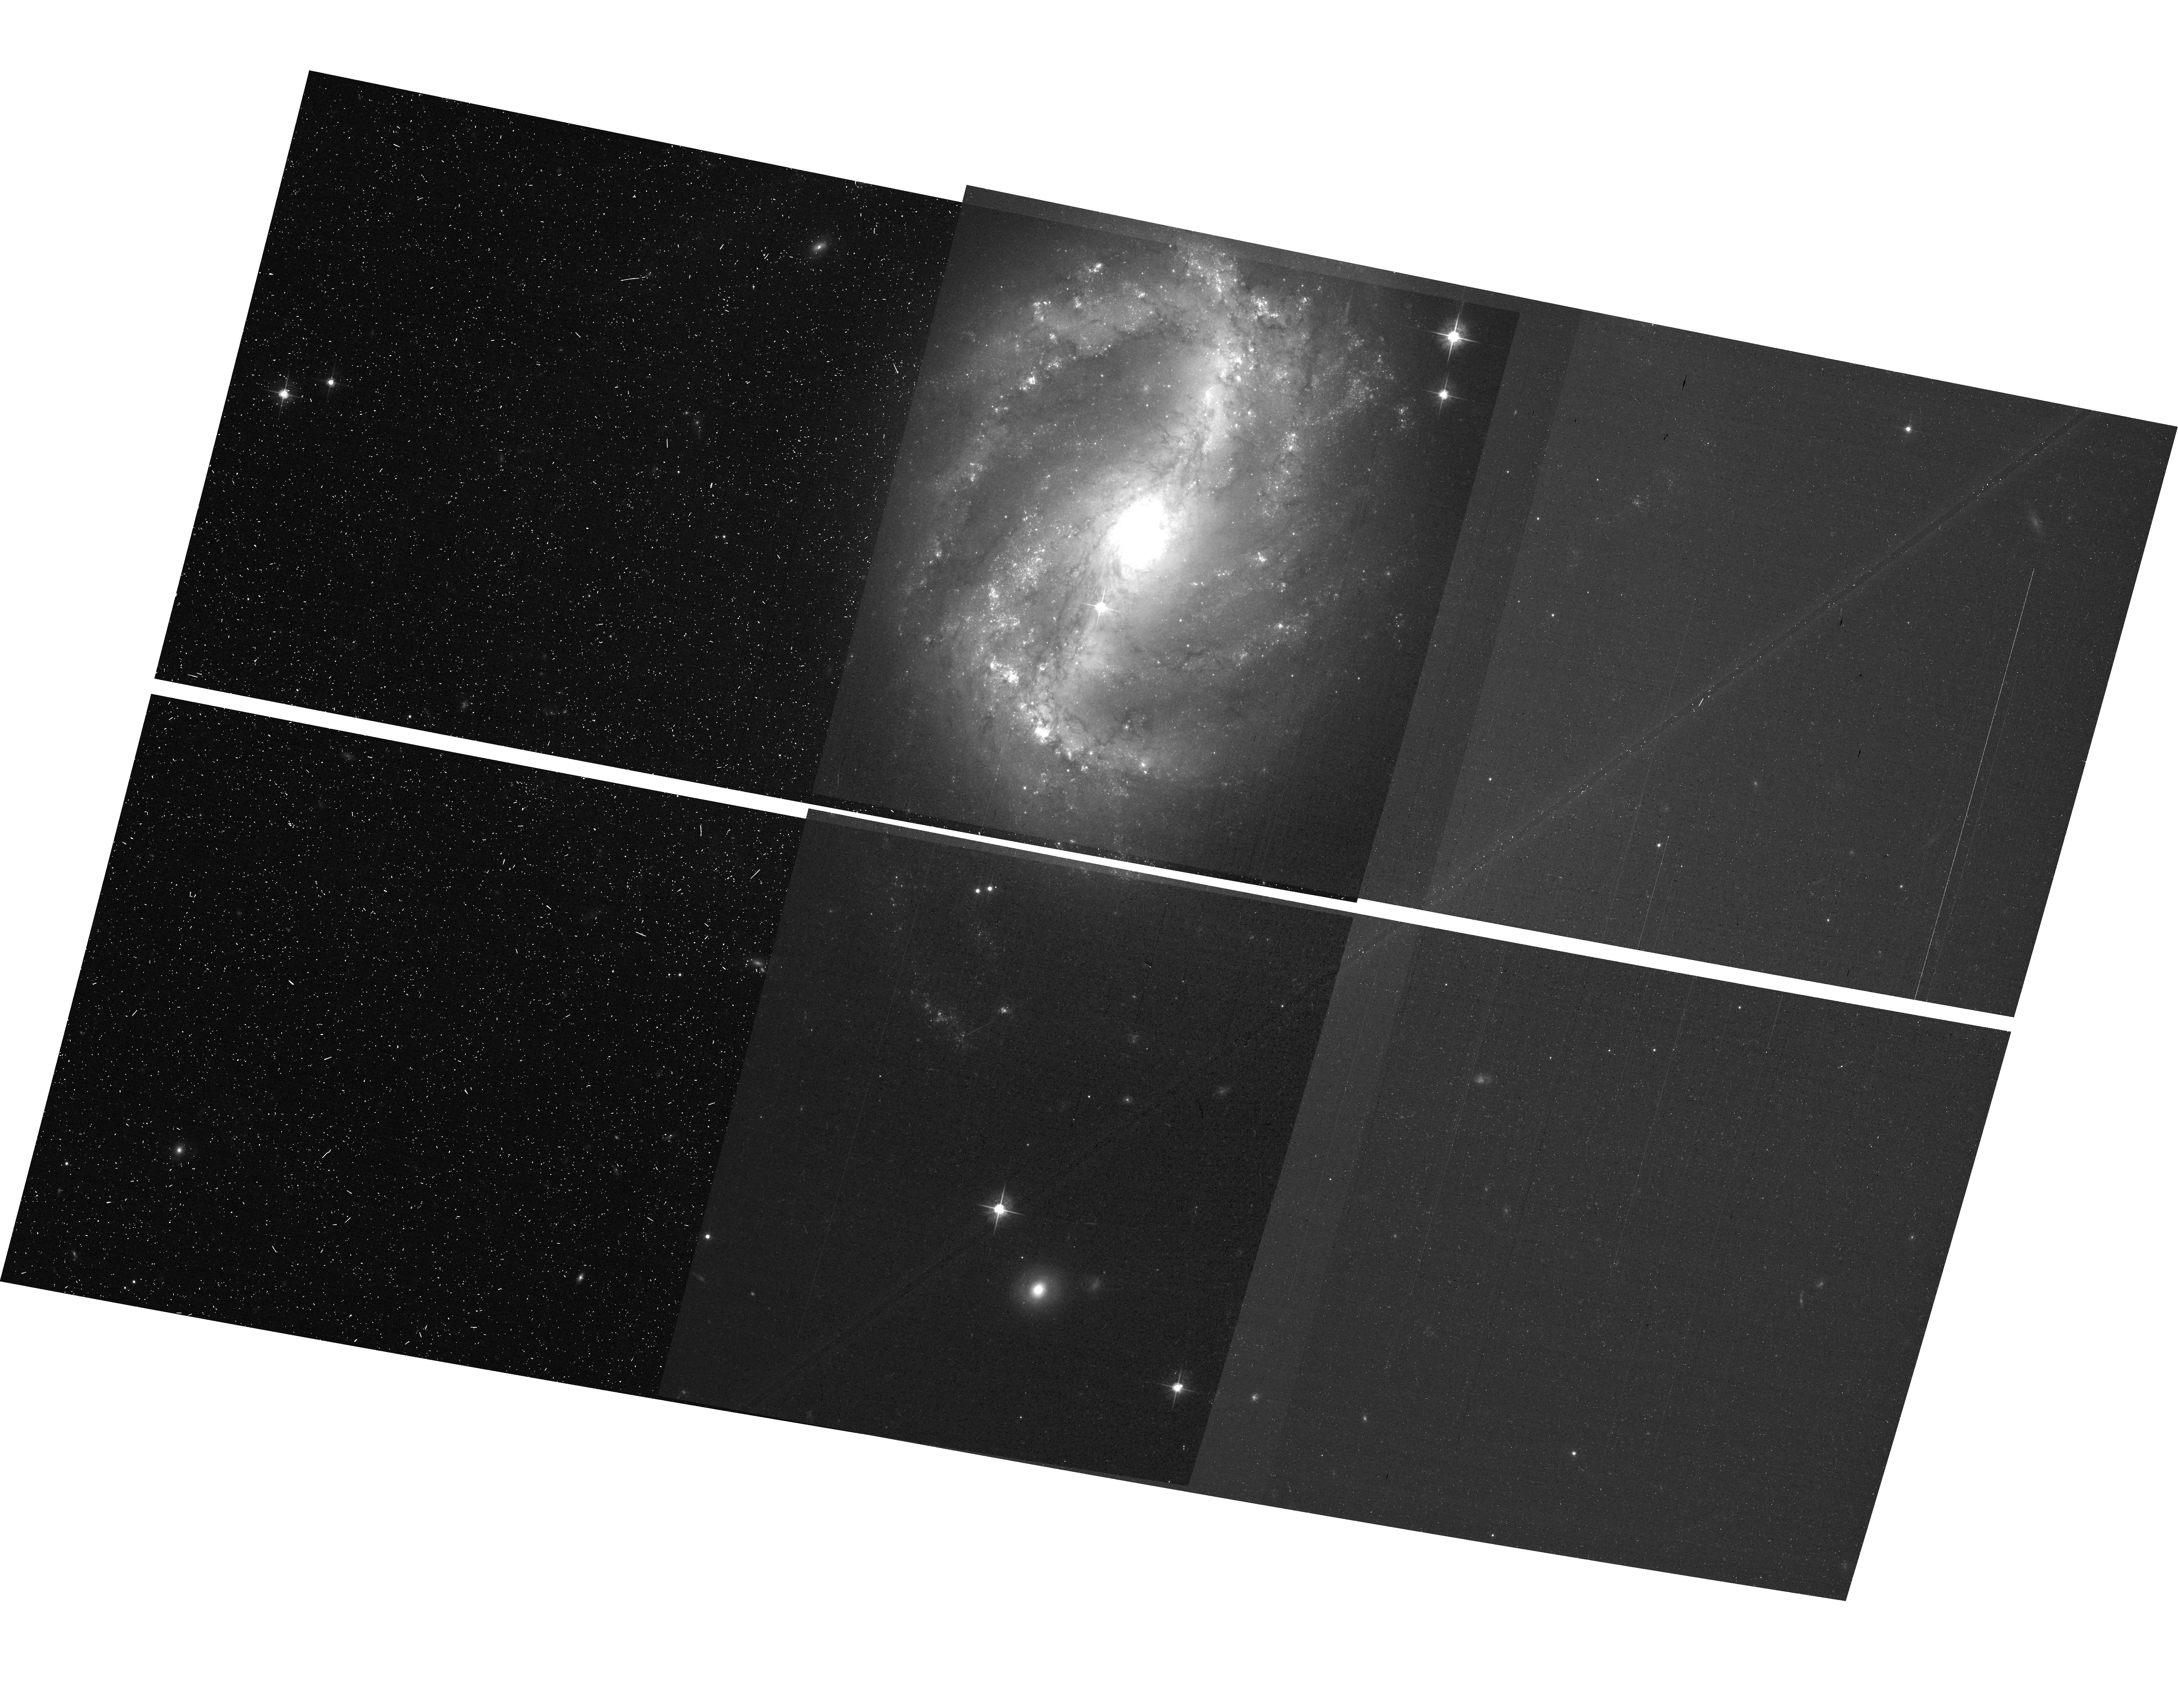
Target: NGC-6217. Instrument: ACS/WFC. Filter: F625W. Exposure: 13 min. Observation ID: hst_11371_a1_acs_wfc_f625w_ja7za1

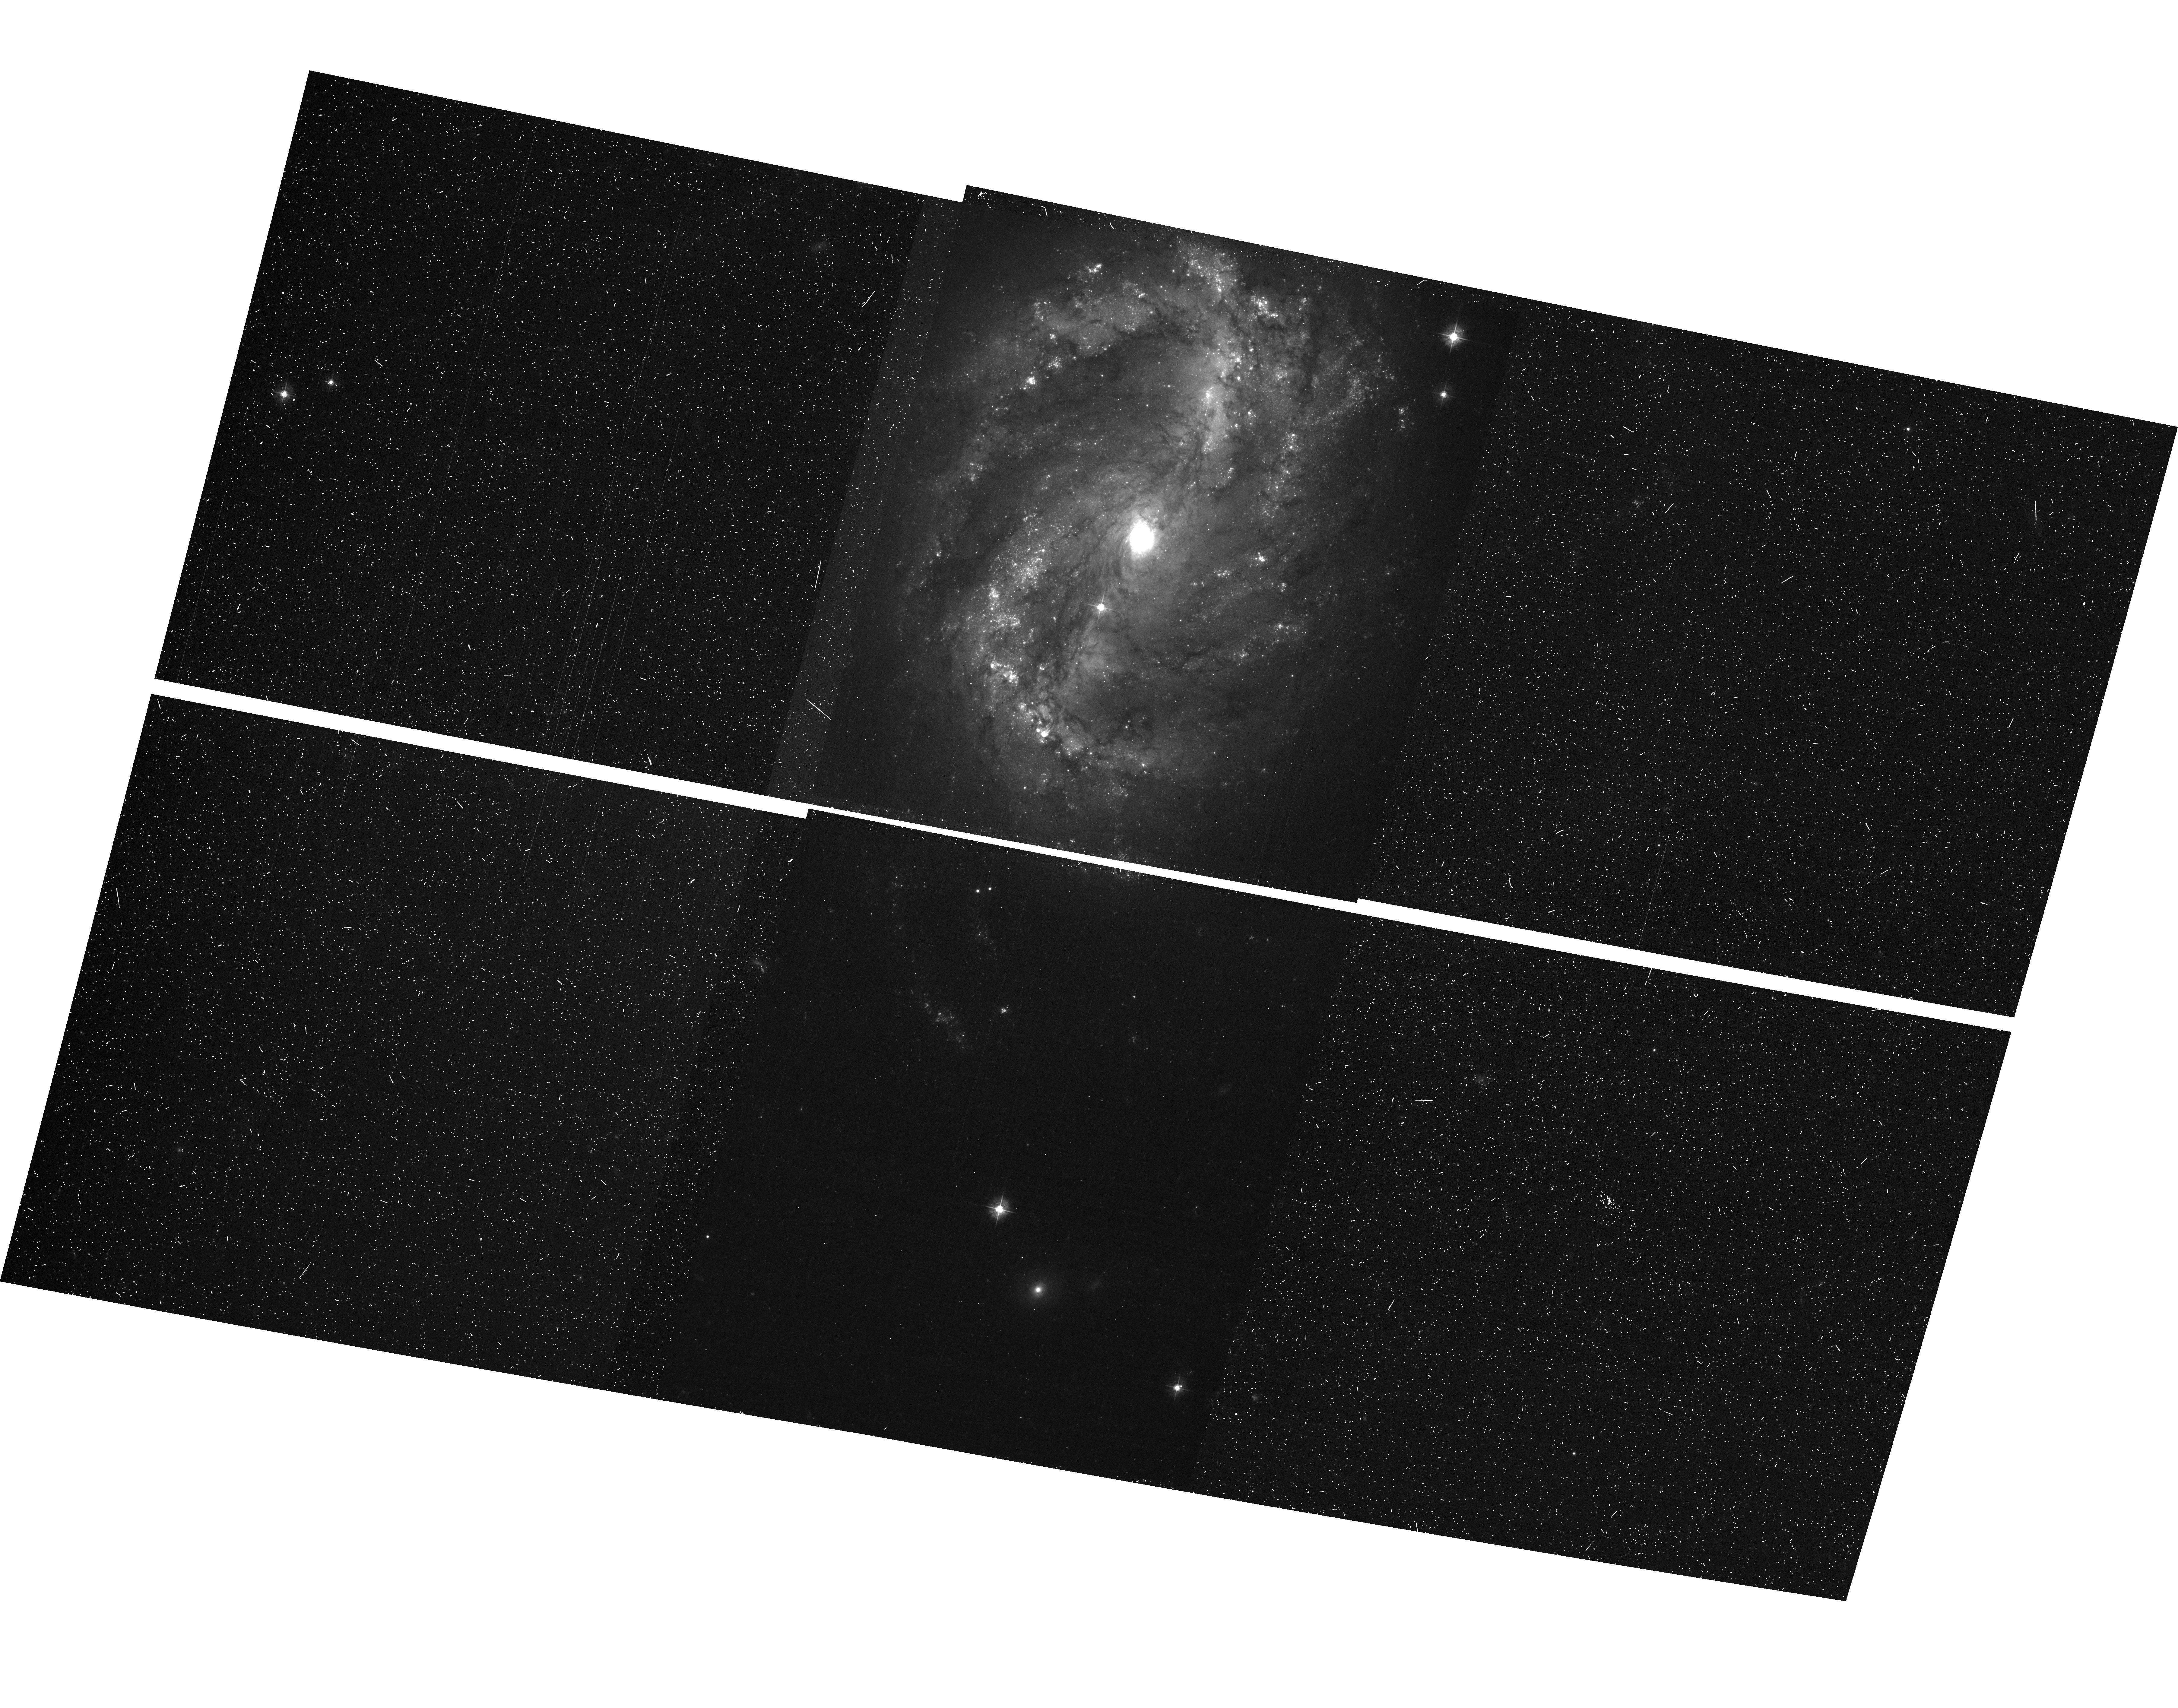
Target: NGC-6217. Instrument: ACS/WFC. Filter: F435W. Exposure: 17 min. Observation ID: hst_11371_a1_acs_wfc_f435w_ja7za1

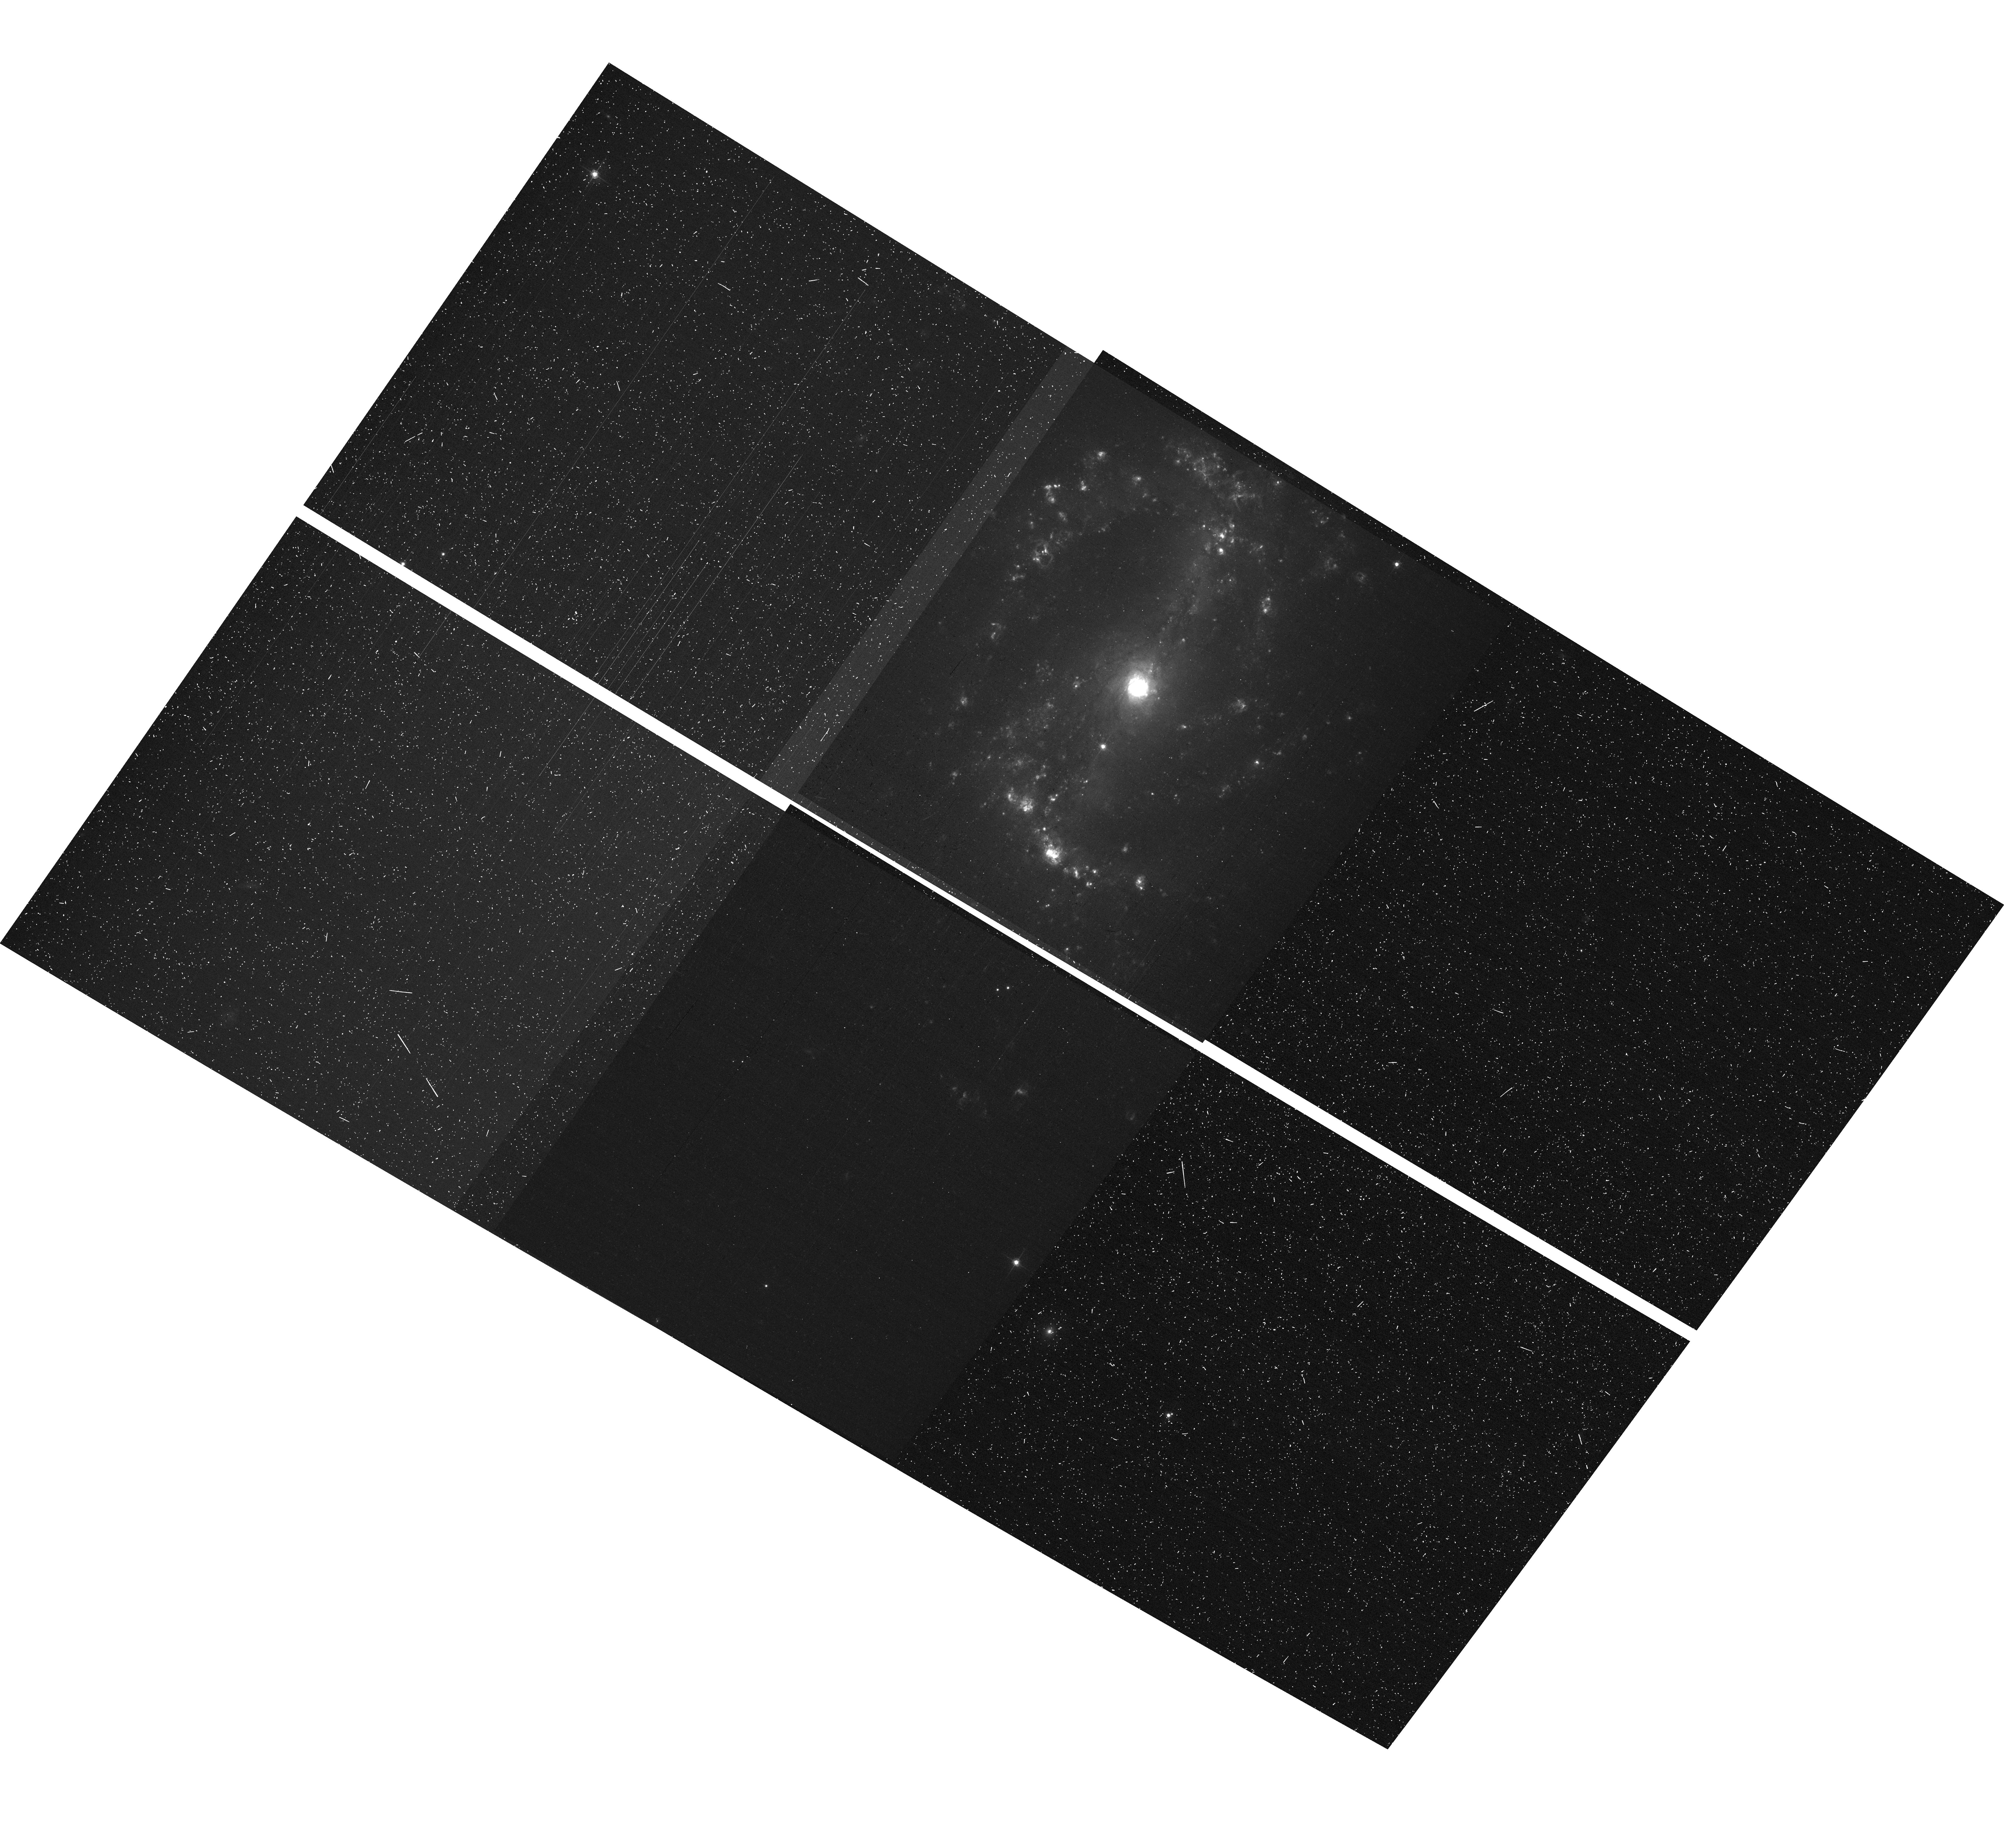
Target: NGC-6217. Instrument: ACS/WFC. Filter: F658N. Exposure: 17 min. Observation ID: hst_11371_a3_acs_wfc_f658n_ja7za3

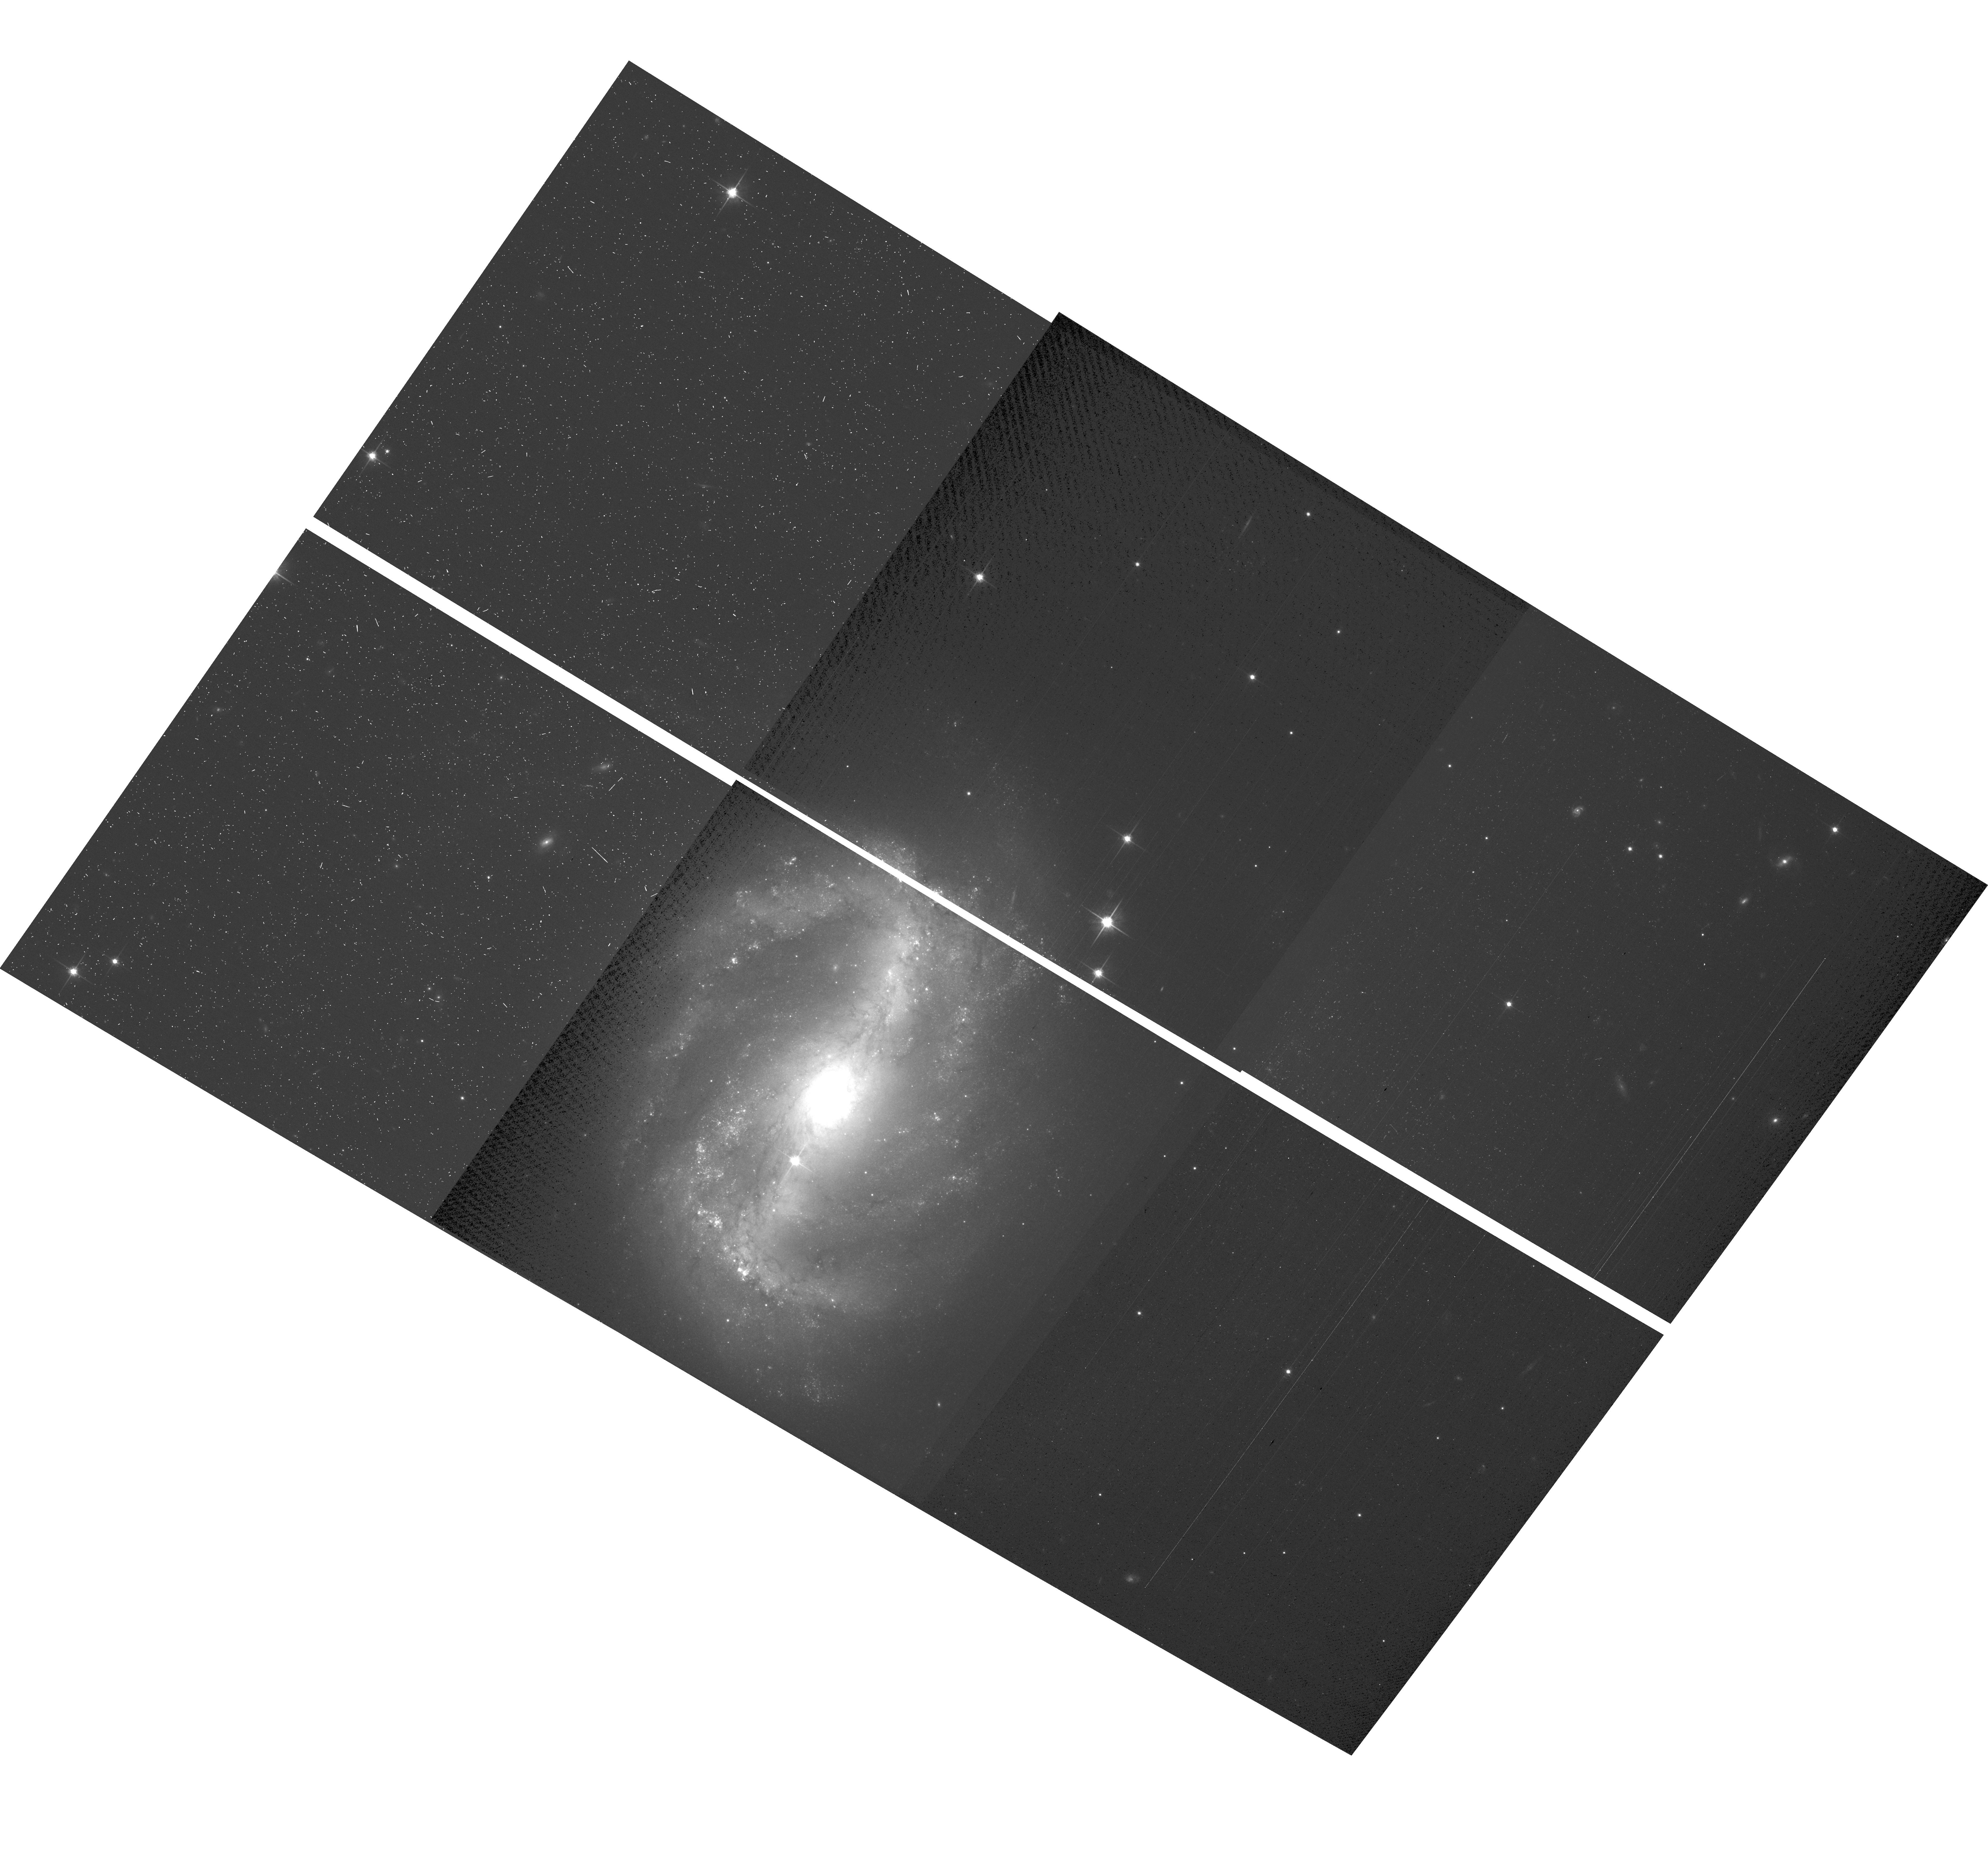
Target: NGC-6217. Instrument: ACS/WFC. Filter: F814W. Exposure: 13 min. Observation ID: hst_11371_03_acs_wfc_f814w_ja7z03

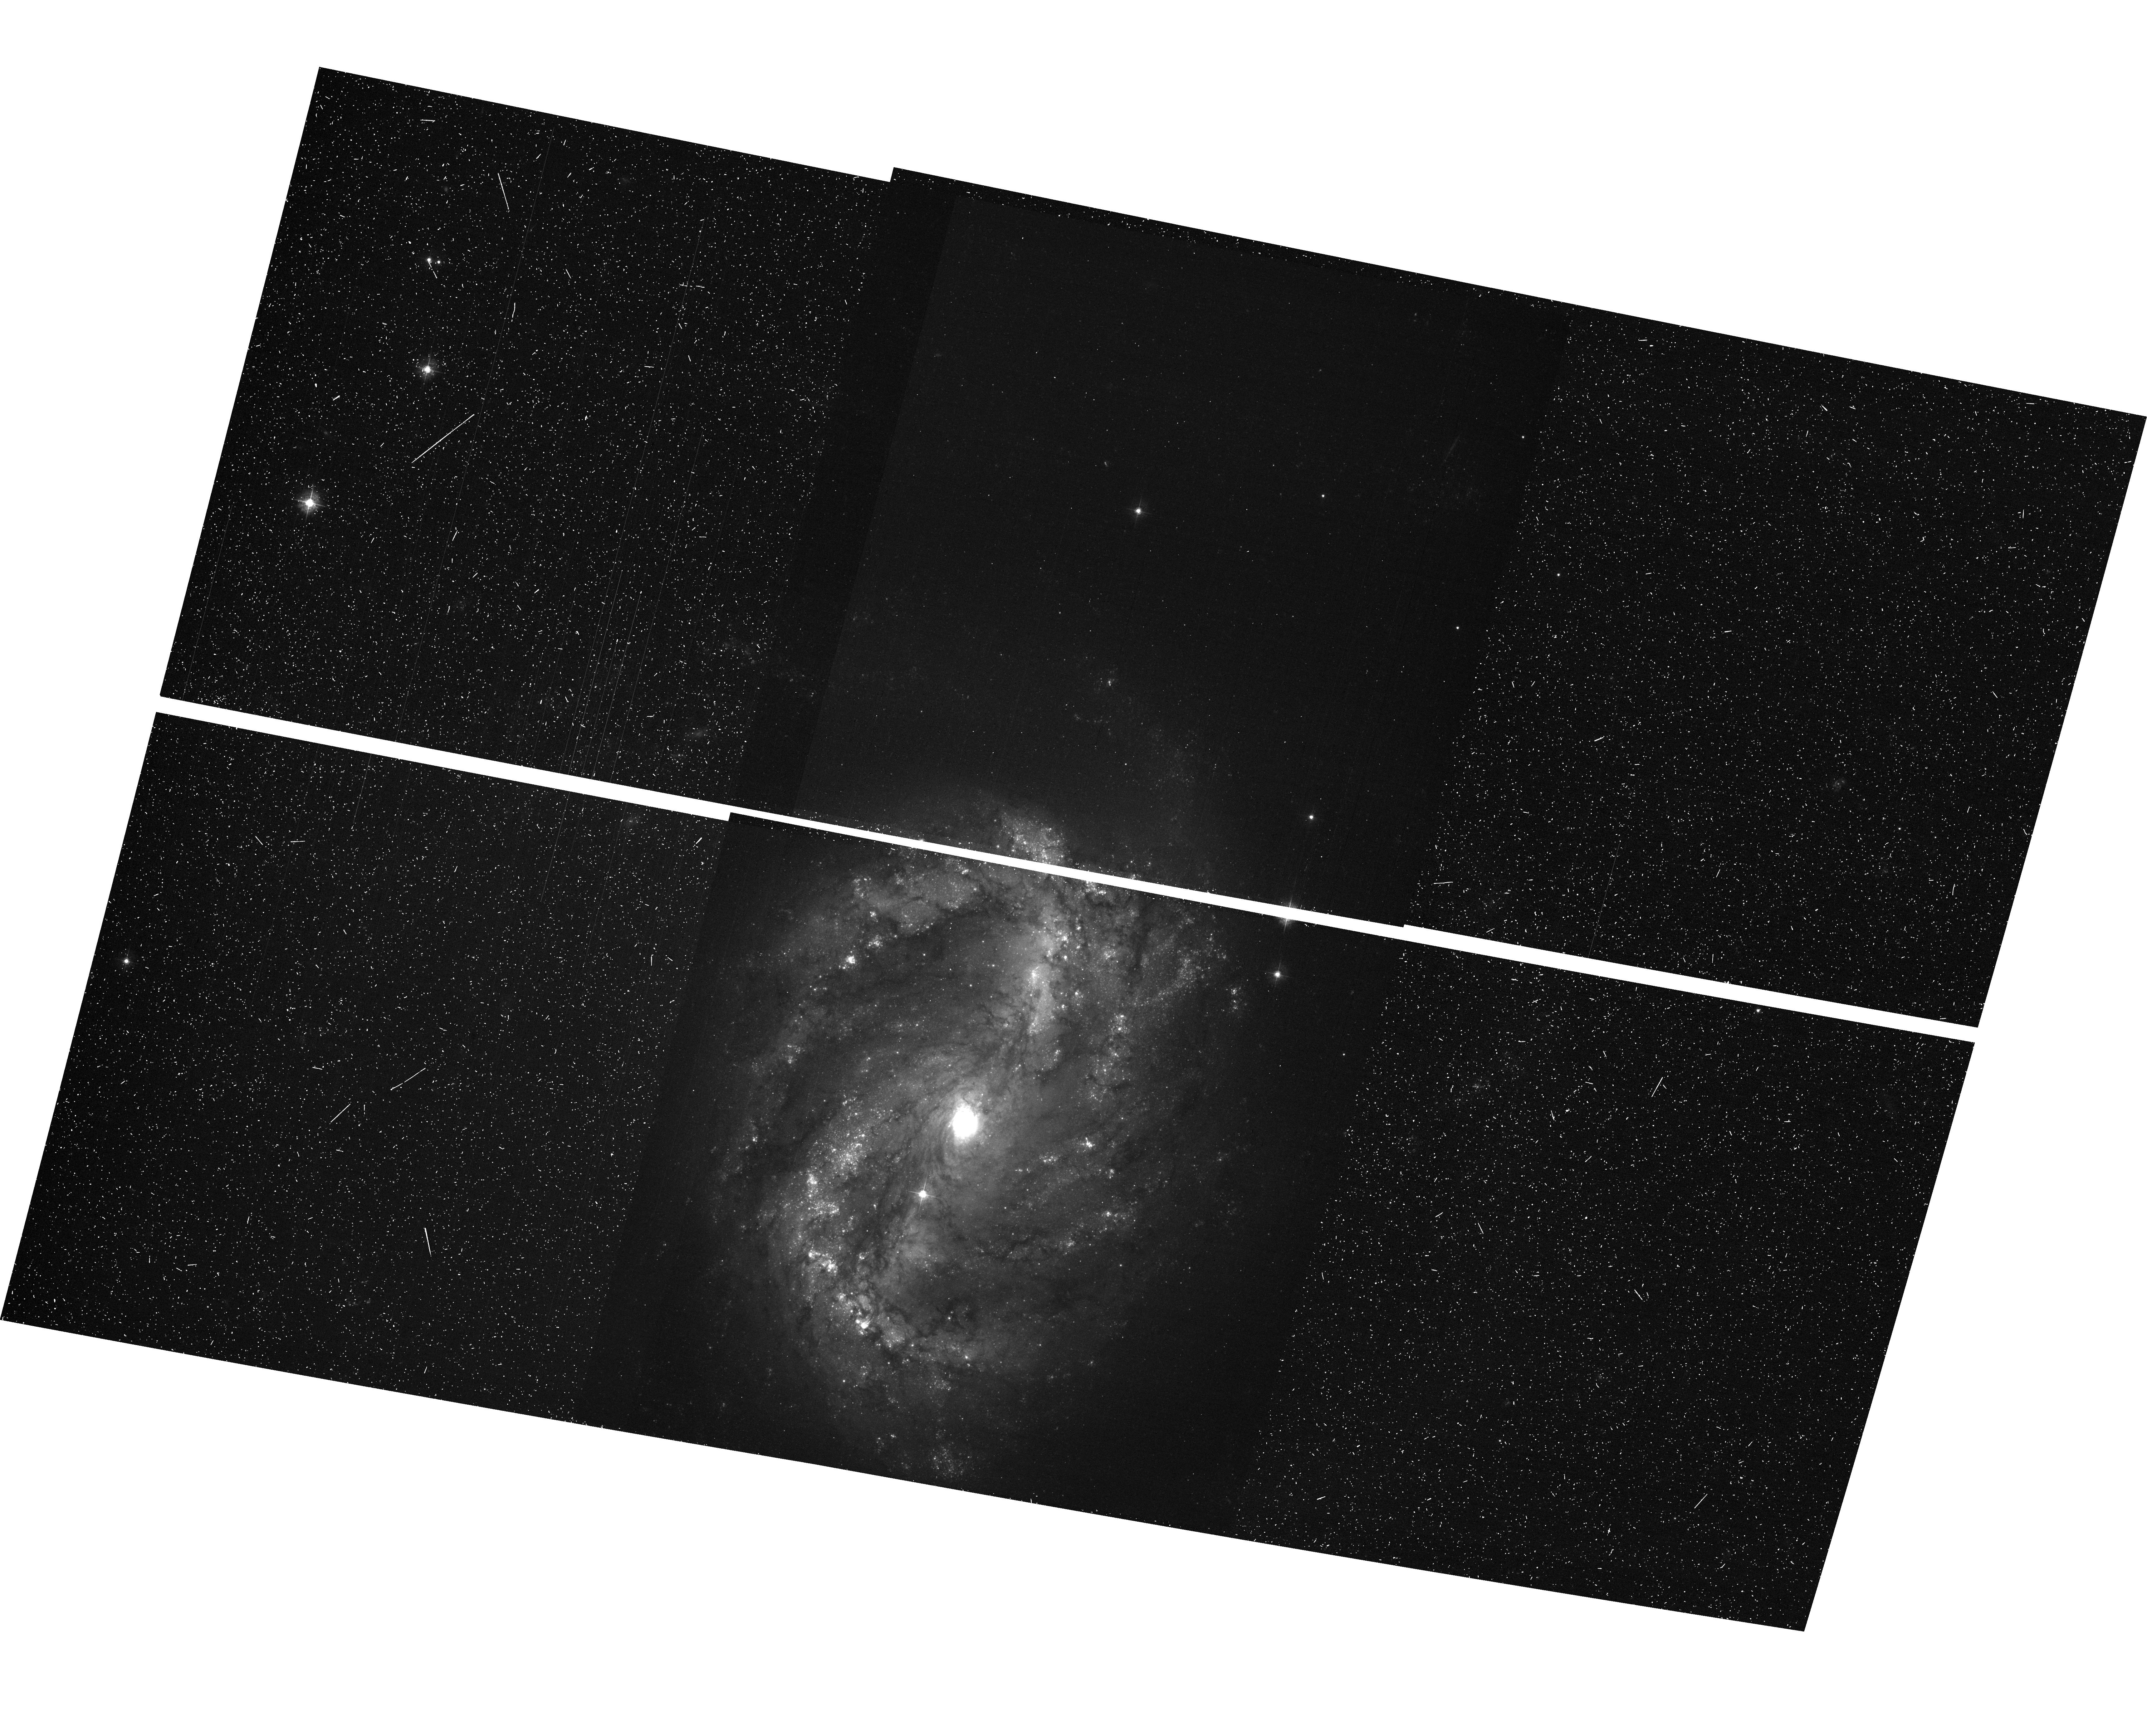
Target: NGC-6217. Instrument: ACS/WFC. Filter: F435W. Exposure: 17 min. Observation ID: hst_11371_01_acs_wfc_f435w_ja7z01

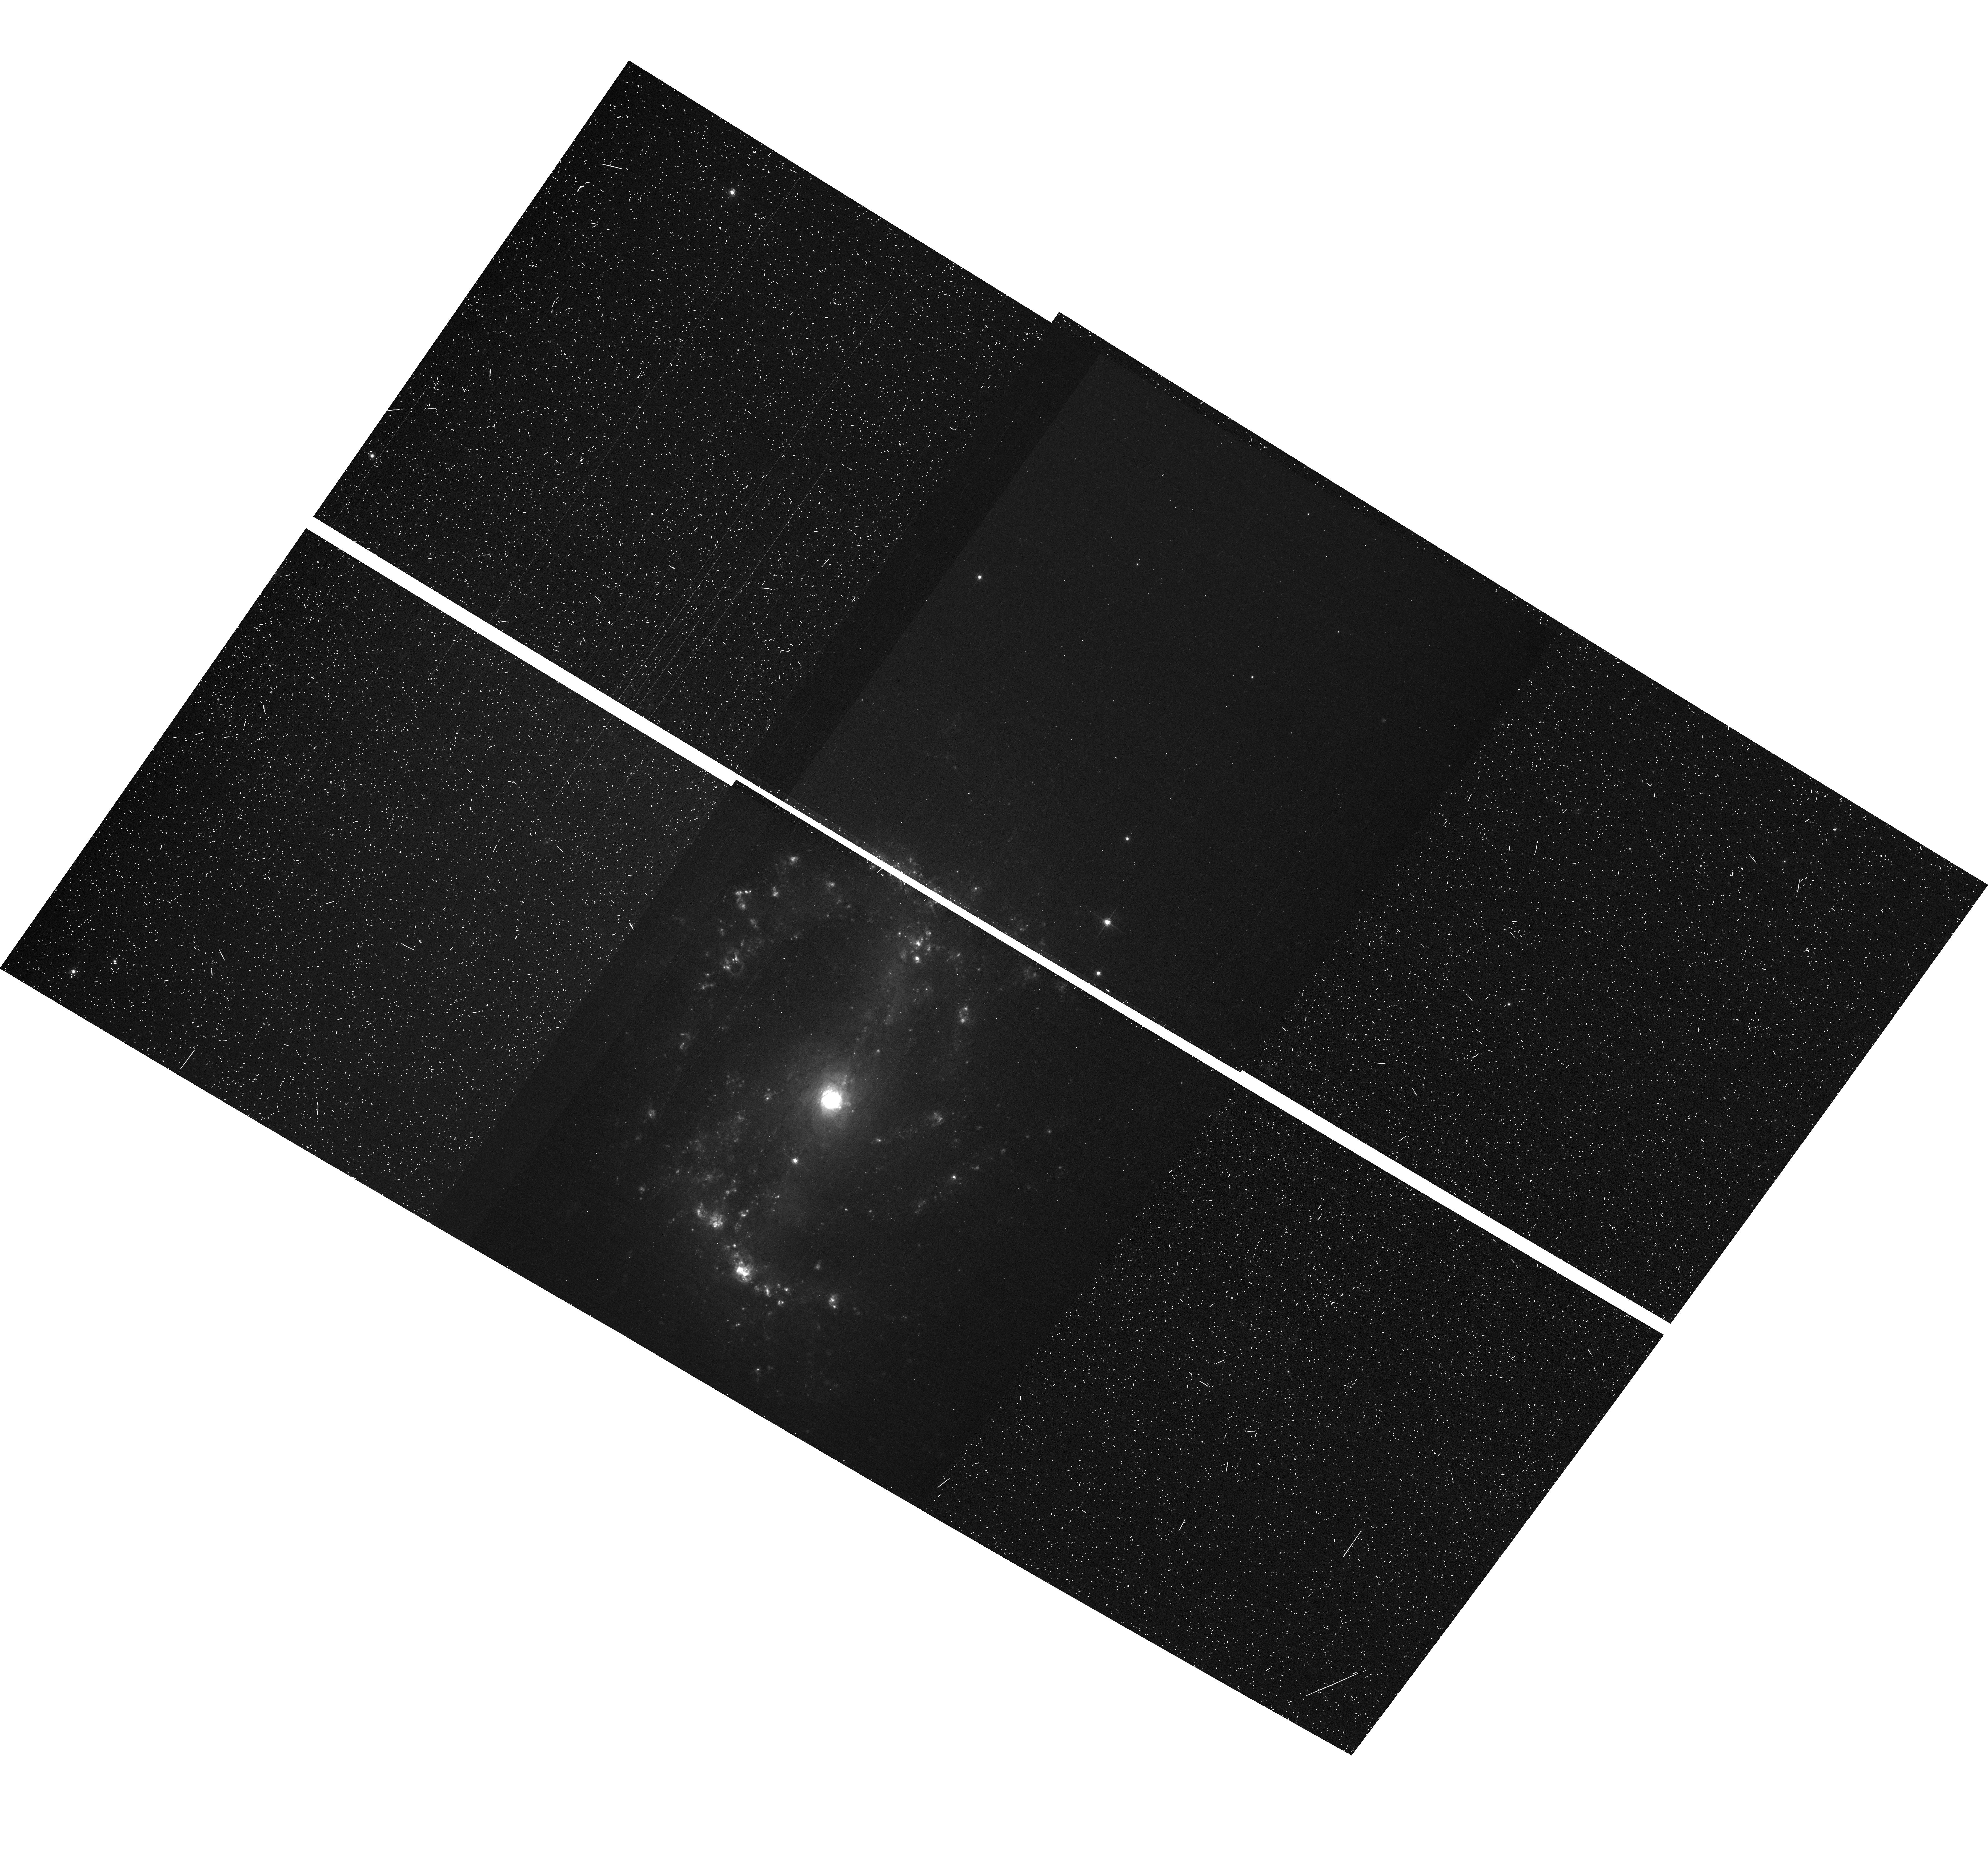
Target: NGC-6217. Instrument: ACS/WFC. Filter: F658N. Exposure: 17 min. Observation ID: hst_11371_03_acs_wfc_f658n_ja7z03

CCD Cross Talk (PI: Sirianni, Marco)

The goal of this program is to verify the amount of cross talk in the ACS WFC detectors in the post SM4 era. Before the failure of ACS the cross talk was very low at gain=1 e-/DN and almost not existent at gain=2 e-/DN. We plan to verify if the cross talk with the new electronics is still at levels that do not represent concerns for science. Both gain=1 and gain=2 will be tested. A bright extended source and several bright (likely saturated) stars will be used for the test. The sources will be positioned in different quadrants to verify if any specific amplifier is more affected to cross talks than others. The program consists of four visits two orbits each. Only three visits are supposed to be executed for a total of 6 orbits. The structure of each visit is identical, the only difference is the correlated double sapling technique. Visit 01 and 02 should be executed program between programs 11814 (iterantion #6 of the CEB-R optimization campaign) and program 11815 (iteration #7 of the CEB-R optimization campaign). The aim of these visits is to confirm with external observations the impact of the new electronics on the cross talk while we are still optimizing the CEB-R. Visit 03 or visit 04 should be executed anytime after the end of the CEB-R optimization campaign depending on which of the dual slope integrator or correlated double sampling is adopted.